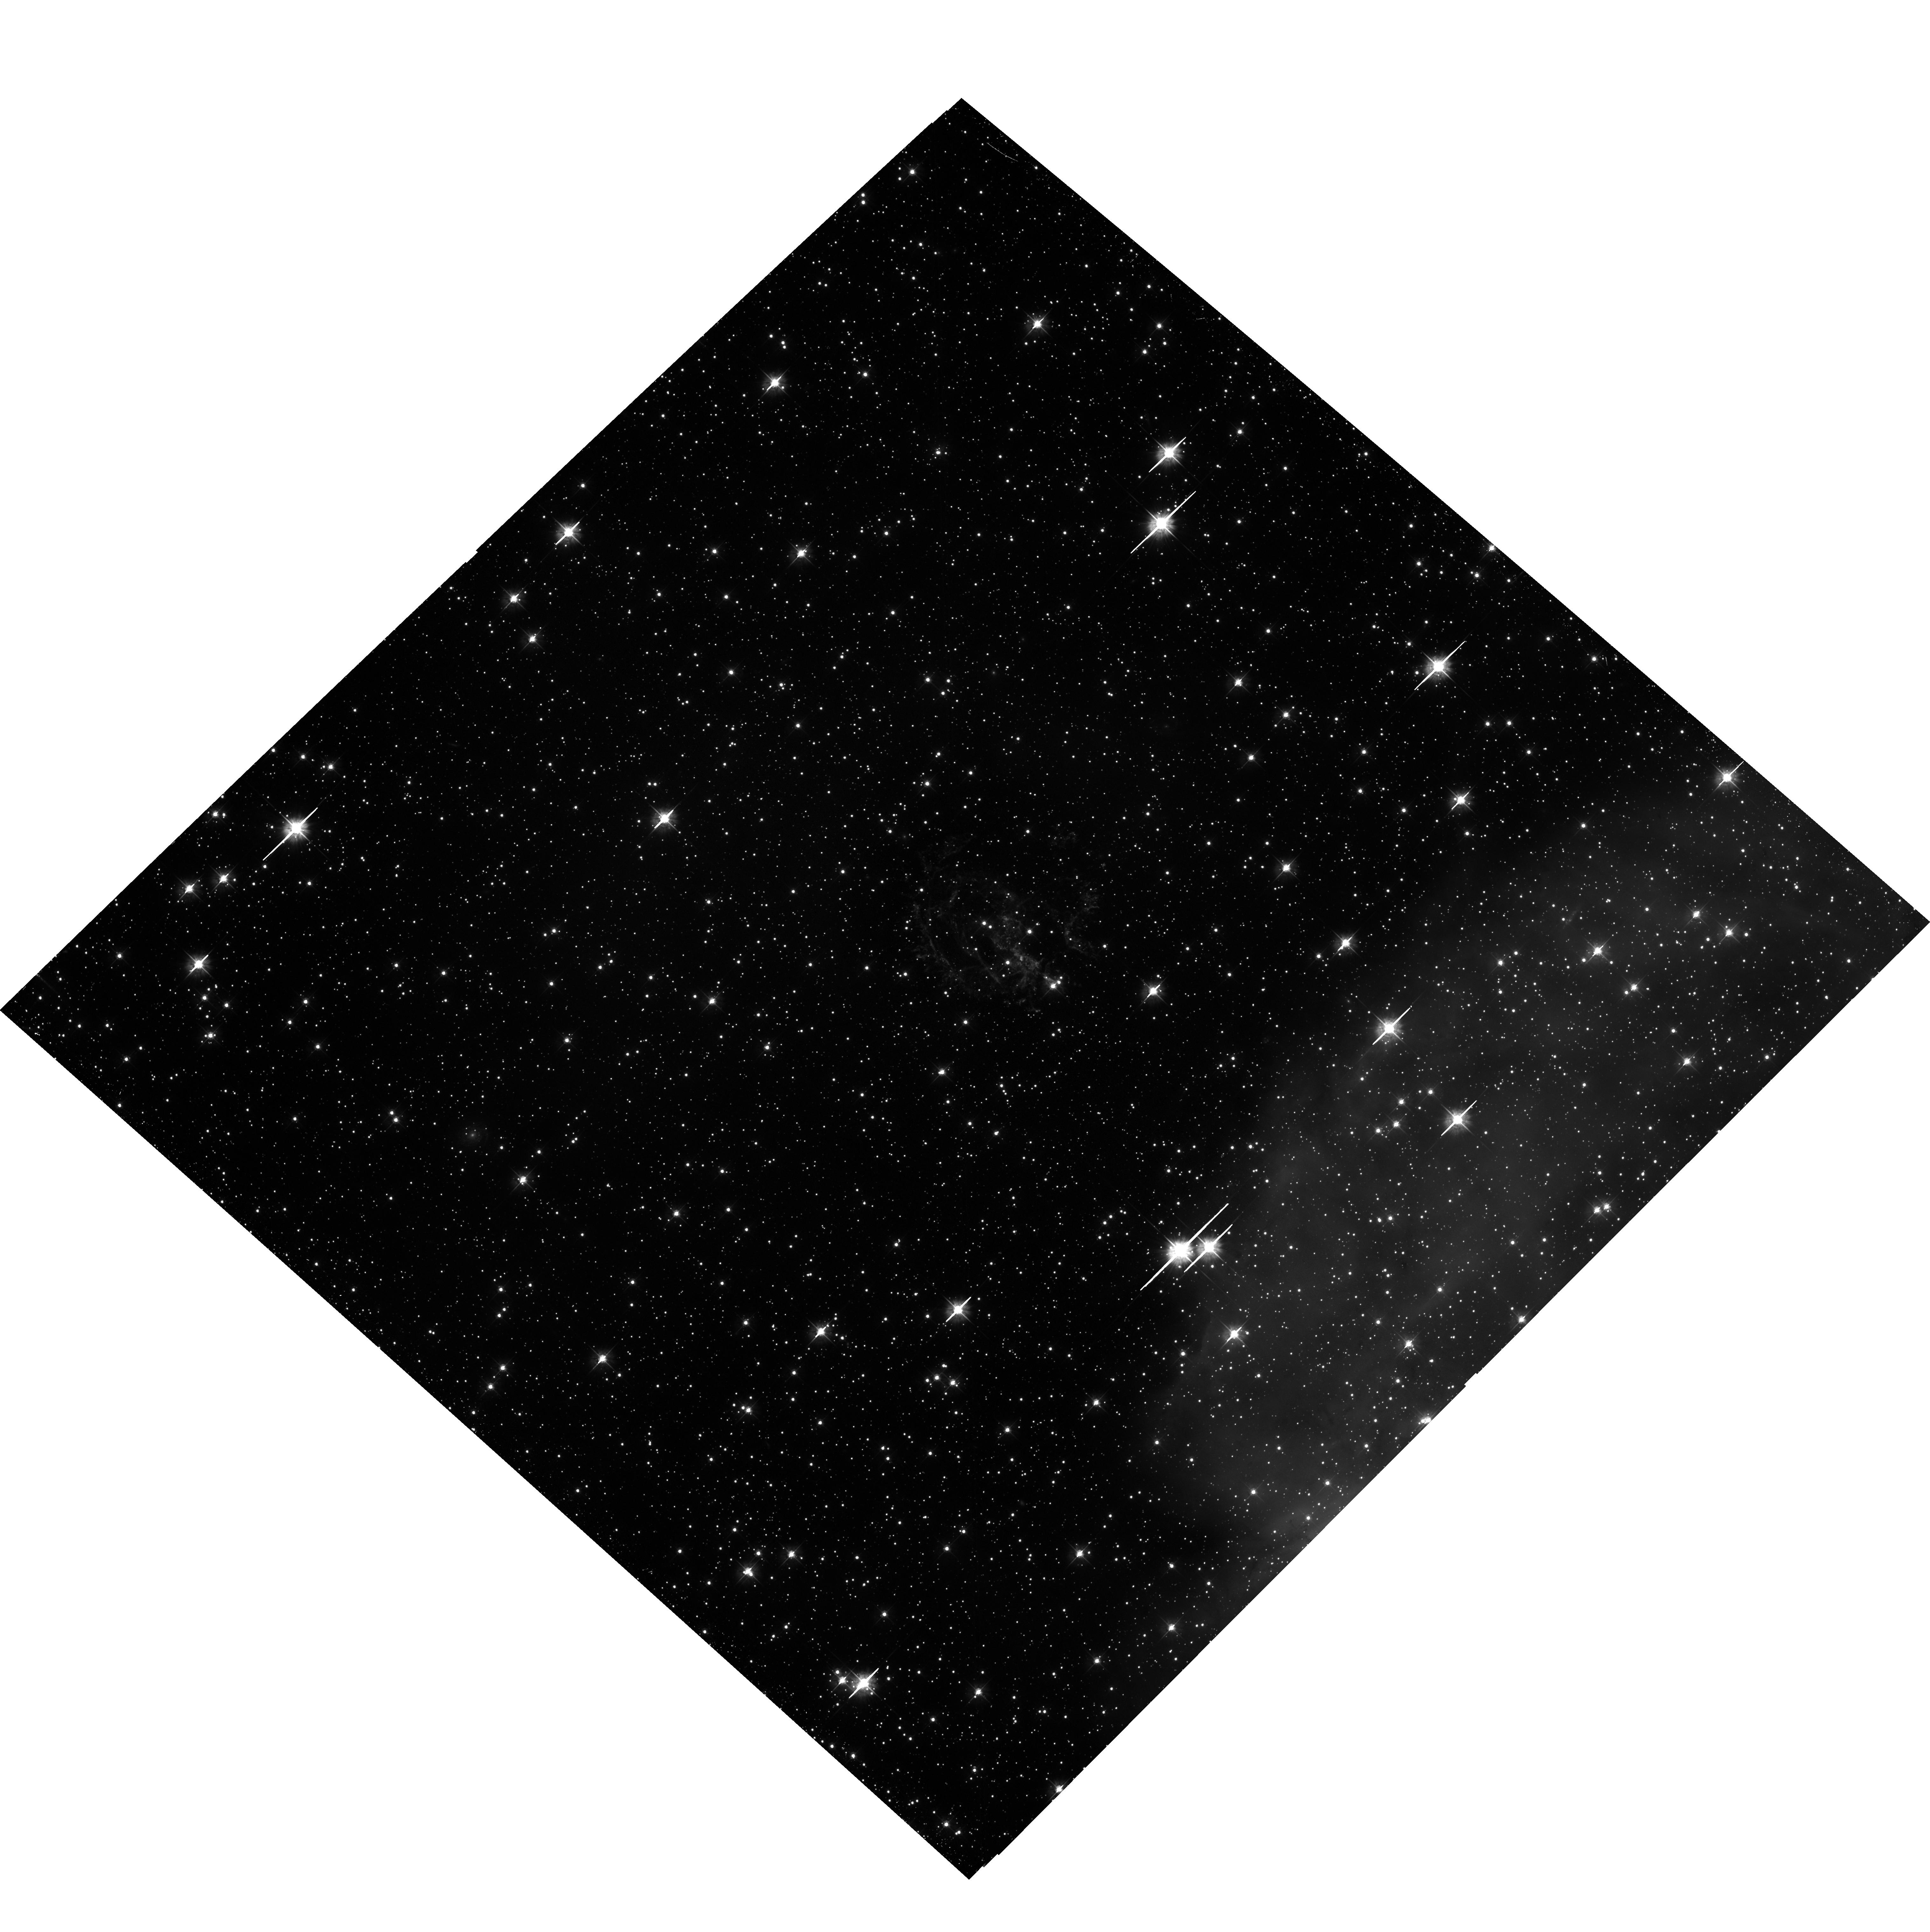
Target: SNR-B0102-72.3
Instrument: ACS/WFC
Filter: F475W
Exposure: 38 min
Observation ID: hst_17917_02_acs_wfc_f475w_jfjn02

ACS WFC [O III] Imaging of the Iconic Young SNR 1E0102.2-7219 in the SMC (PI: Morse, Jon A.)

We propose to obtain a final Advanced Camera for Surveys (ACS) Wide-Field Channel (WFC) image in the light of [O III]4959, 5007 emission of the young, oxygen-rich supernova remnant 1E0102.2-7219 (E0102) in the Small Magellanic Cloud (SMC). When combined with prior ACS/WFC images from 2003 and 2013, this will establish a 20+ year baseline of multi-epoch ACS imaging for measuring proper motions of the pristine supernova ejecta and detecting temporal changes in flux and velocity. E0102 has low line-of-sight extinction, represents the core-collapse explosion of a massive star in a low-metallicity environment akin to the high redshift universe, and has copious supporting data from extensive observations across the entire electromagnetic spectrum. This investigation of E0102 requires <0.1 arcsec spatial resolution in order to measure precise proper motions of the ejecta and resolve important physical scales at the distance of the SMC. Even with the multi-decade time baseline, the ejecta motions to be measured are still only one to several 50 mas ACS pixels in magnitude. We thus emphasize the importance for very precise image registration of obtaining a final ACS image epoch so that images obtained through the same optical system -- with the same image scale and geometric distortions -- can be compared.